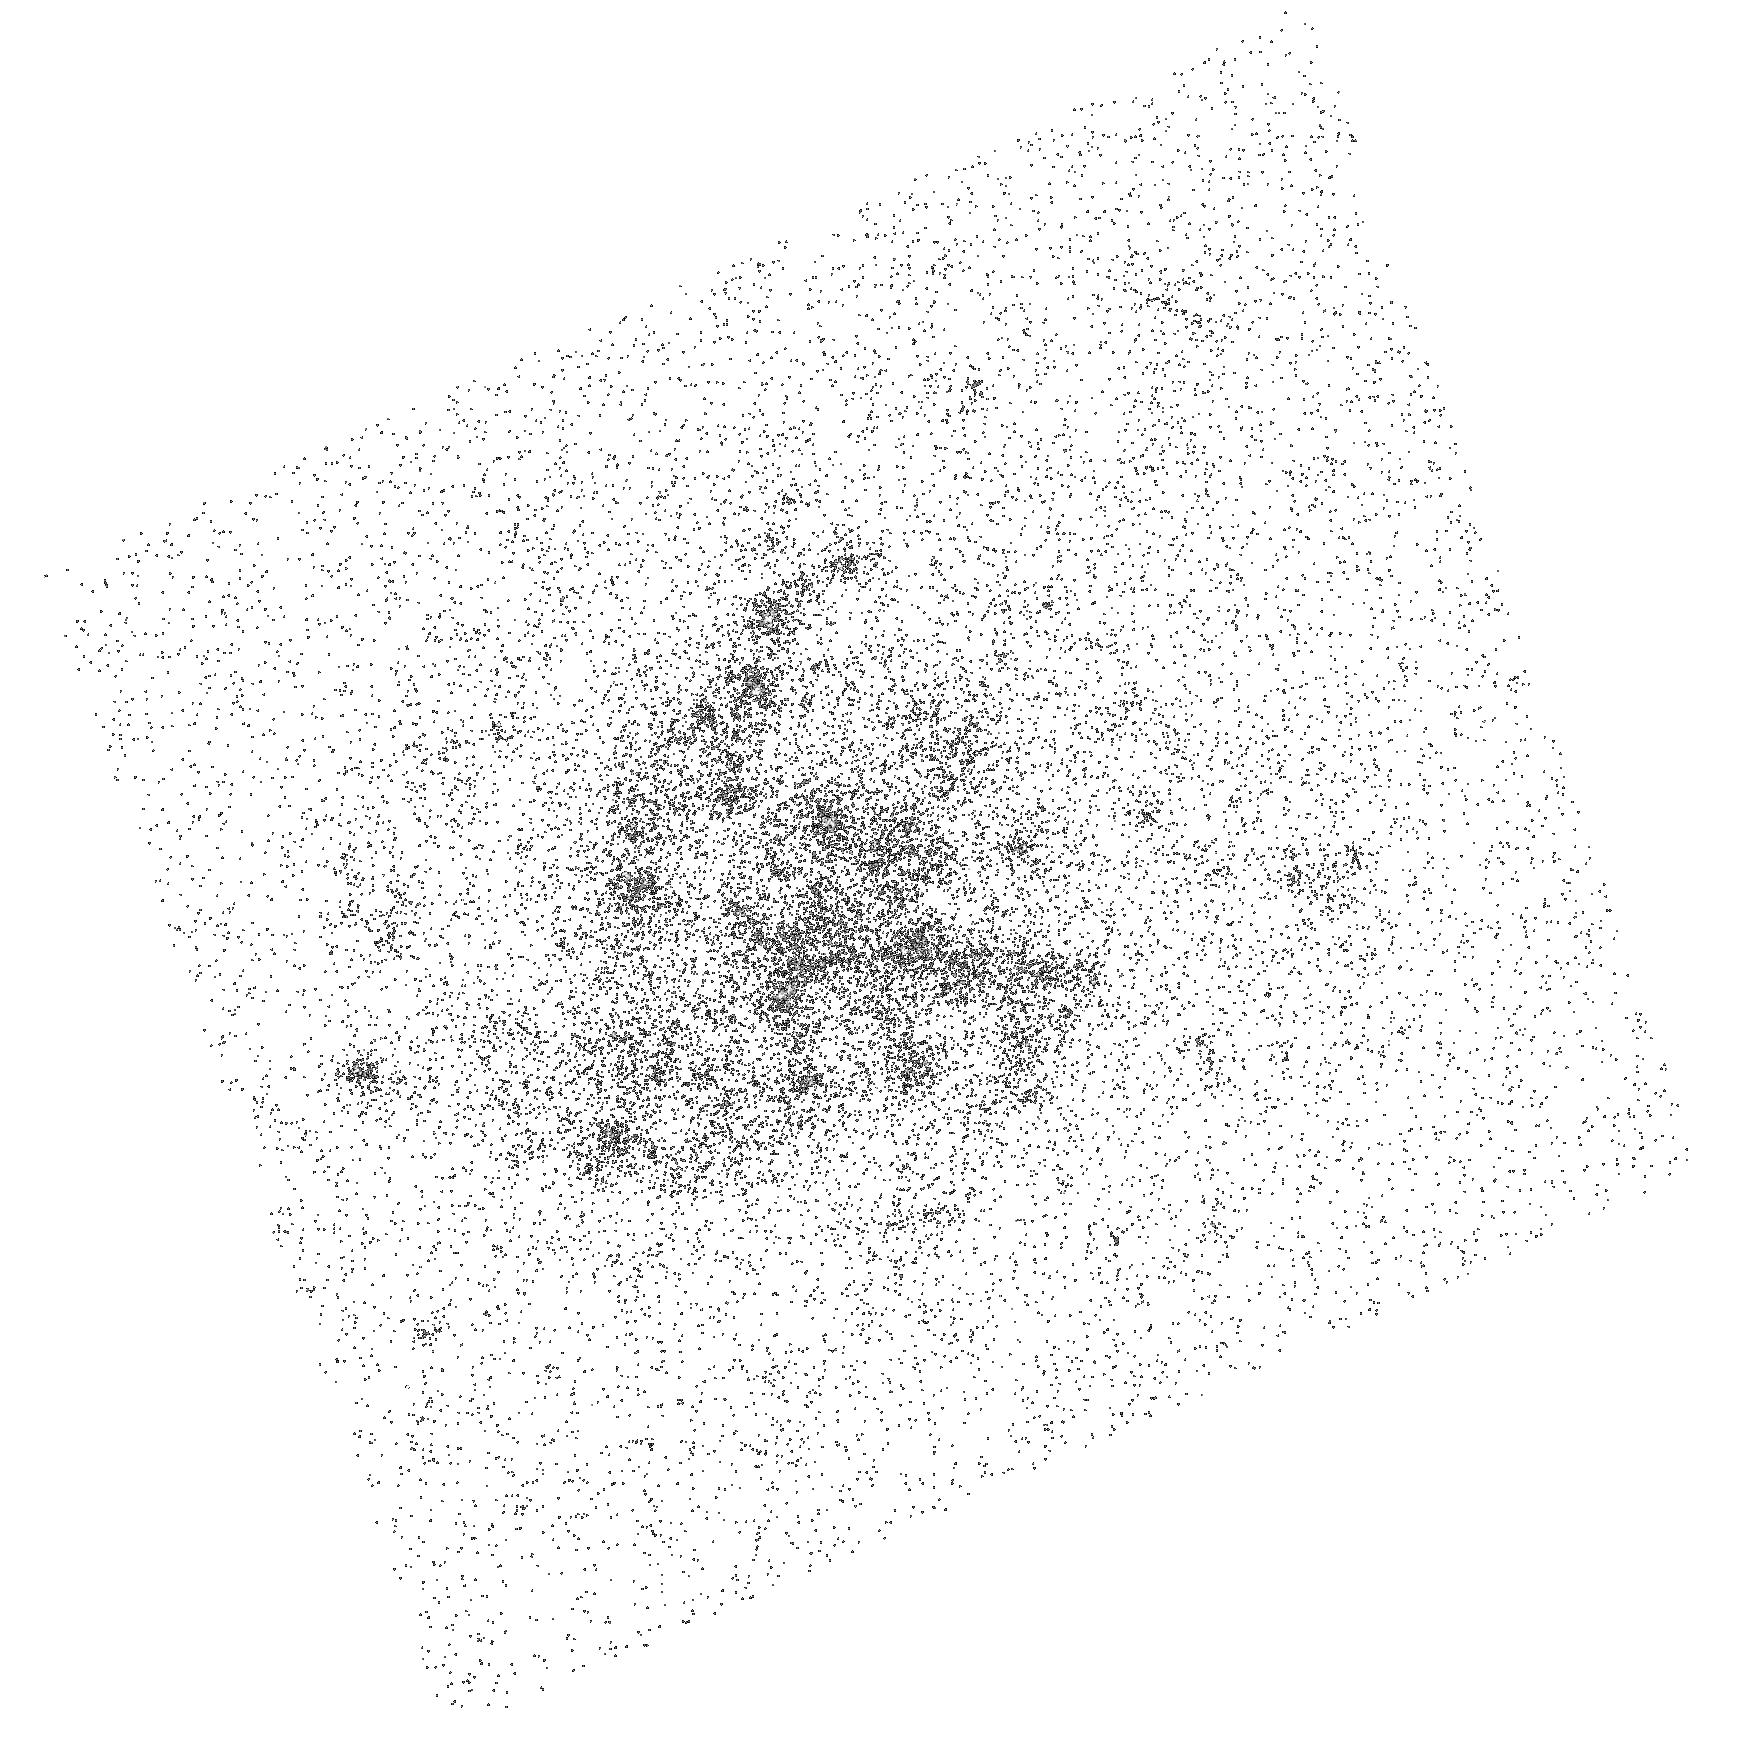
Target: SDSSCGB-46589.1. Instrument: ACS/SBC. Filter: F125LP. Exposure: 10 min. Observation ID: hst_14694_03_acs_sbc_f125lp_jd6403

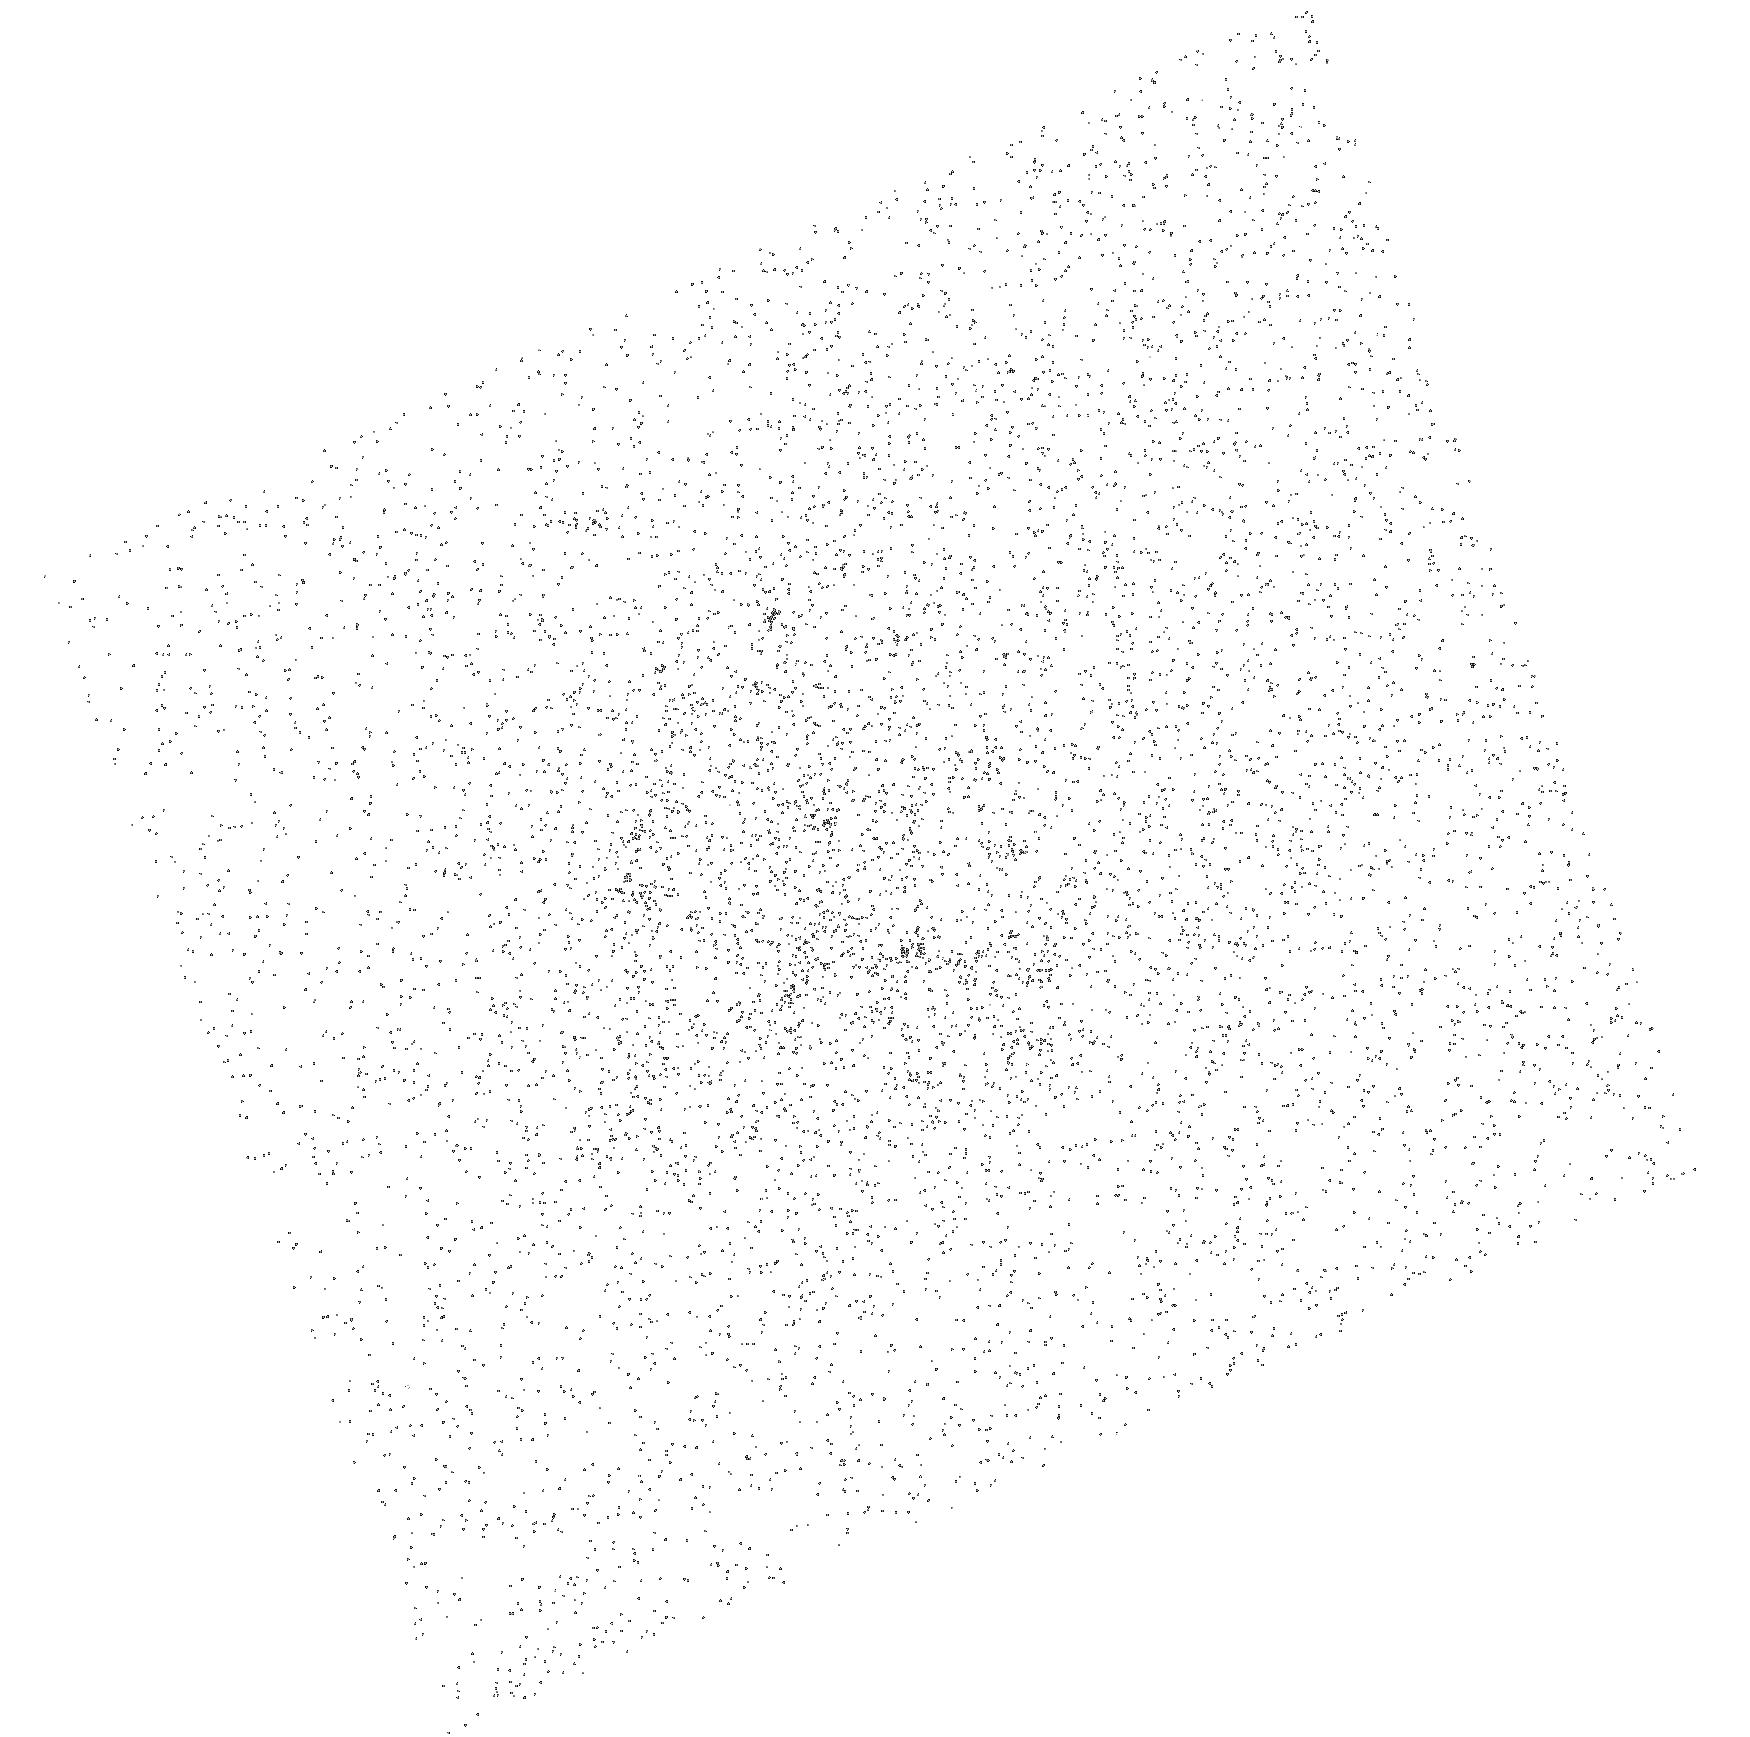
Target: SDSSCGB-46589.1. Instrument: ACS/SBC. Filter: F165LP. Exposure: 10 min. Observation ID: hst_14694_03_acs_sbc_f165lp_jd6403

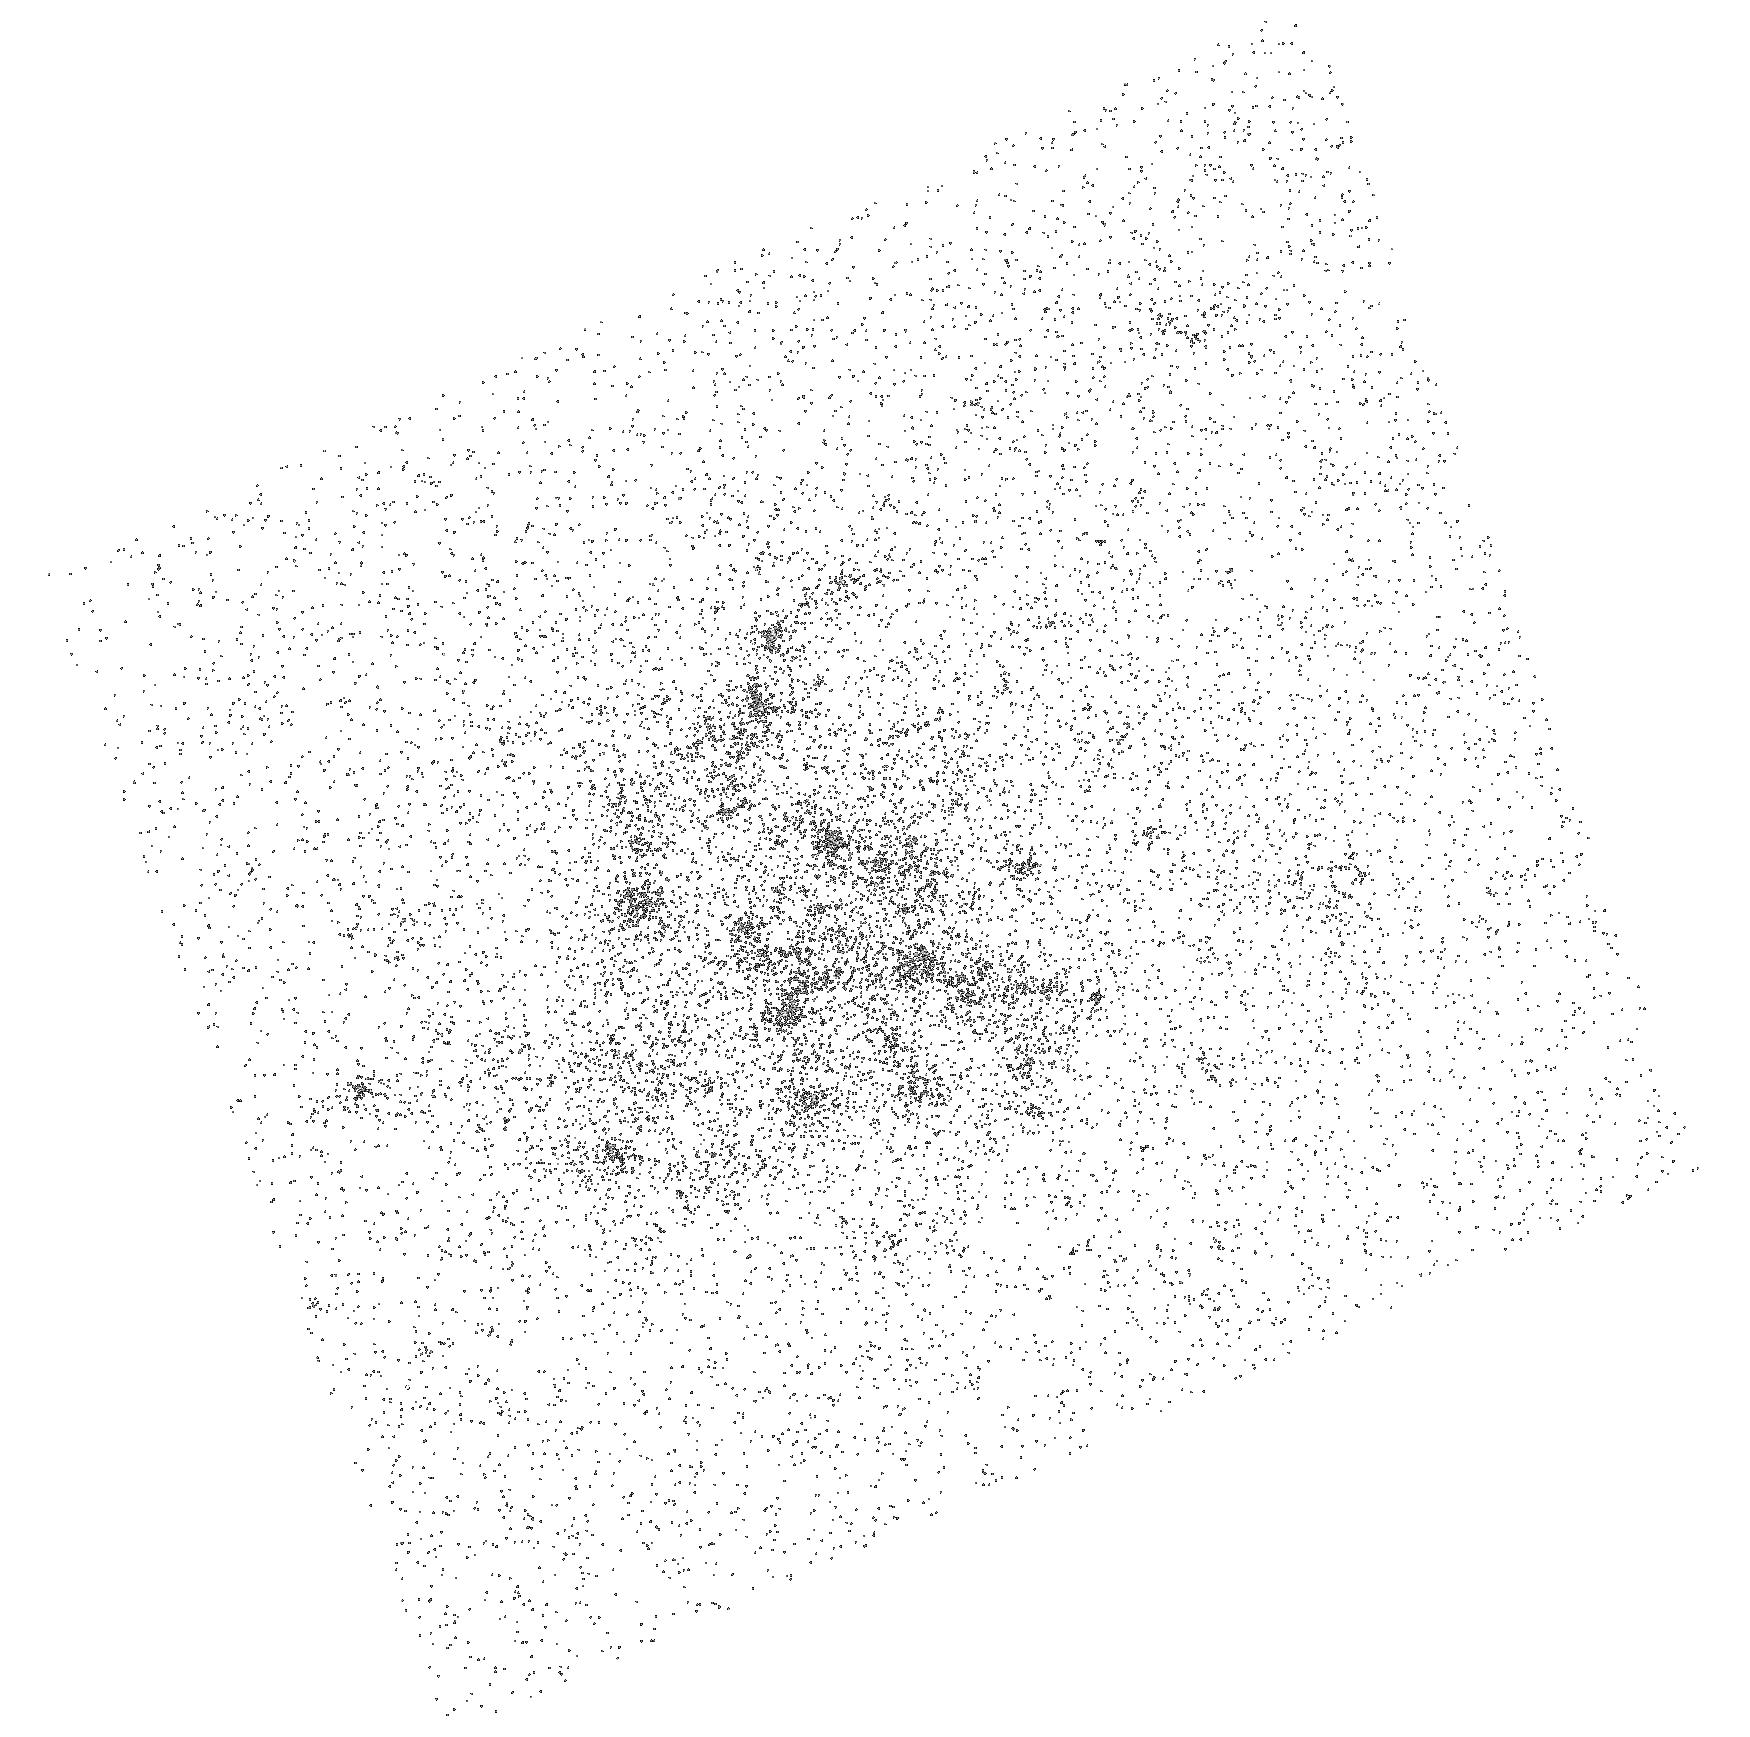
Target: SDSSCGB-46589.1. Instrument: ACS/SBC. Filter: F140LP. Exposure: 10 min. Observation ID: hst_14694_01_acs_sbc_f140lp_jd6401

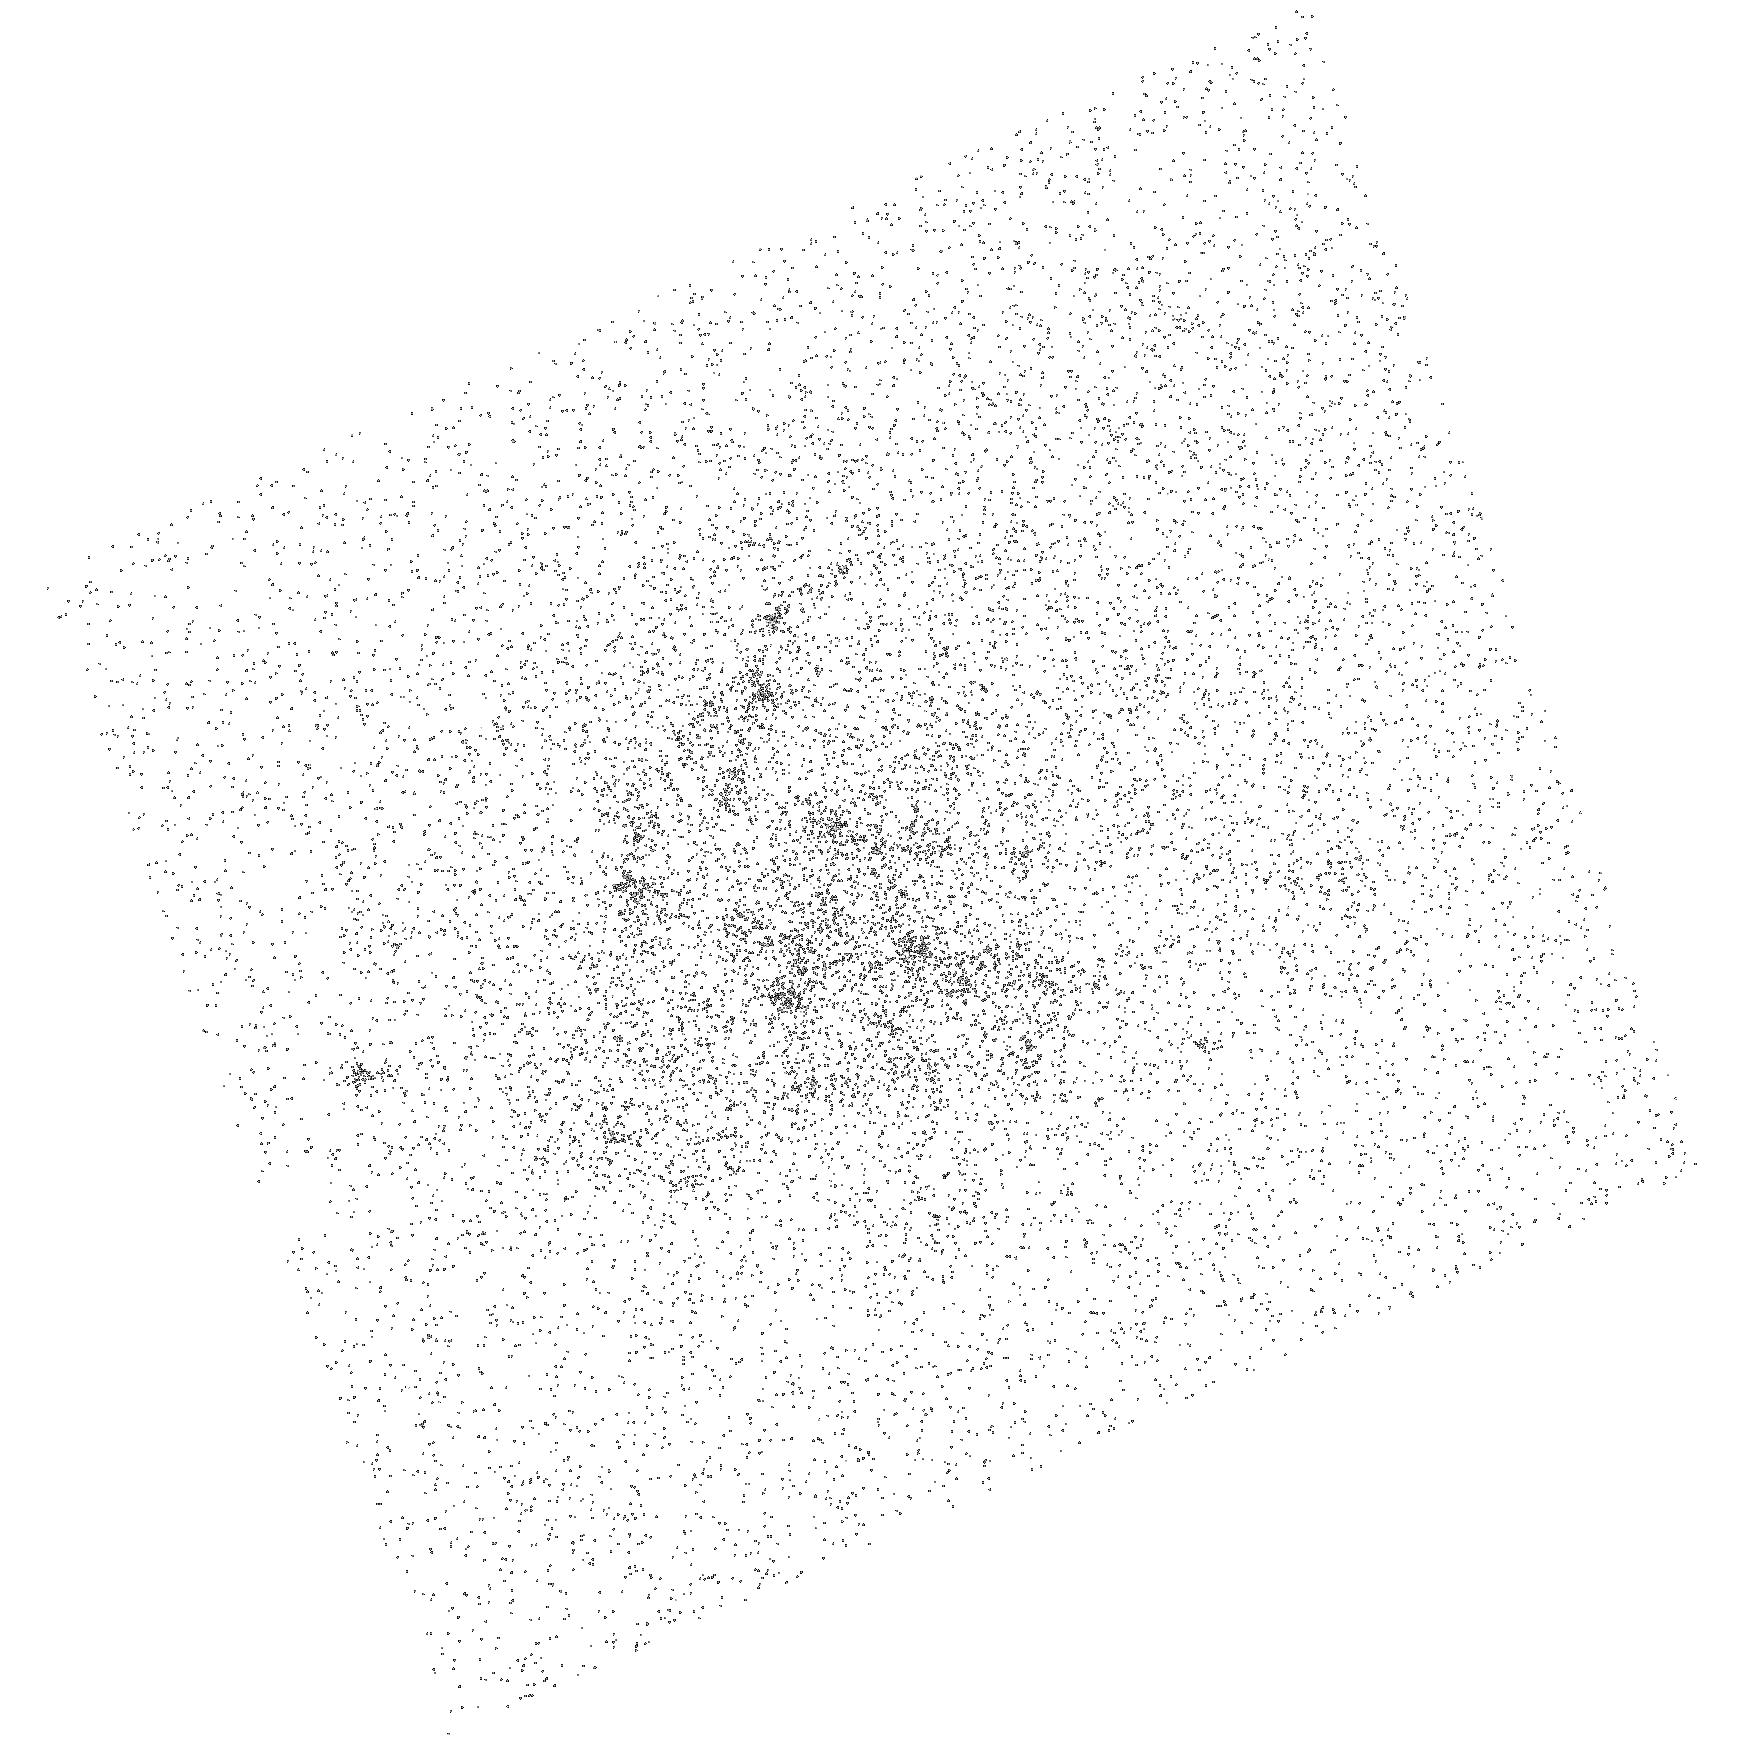
Target: SDSSCGB-46589.1. Instrument: ACS/SBC. Filter: F150LP. Exposure: 10 min. Observation ID: hst_14694_03_acs_sbc_f150lp_jd6403

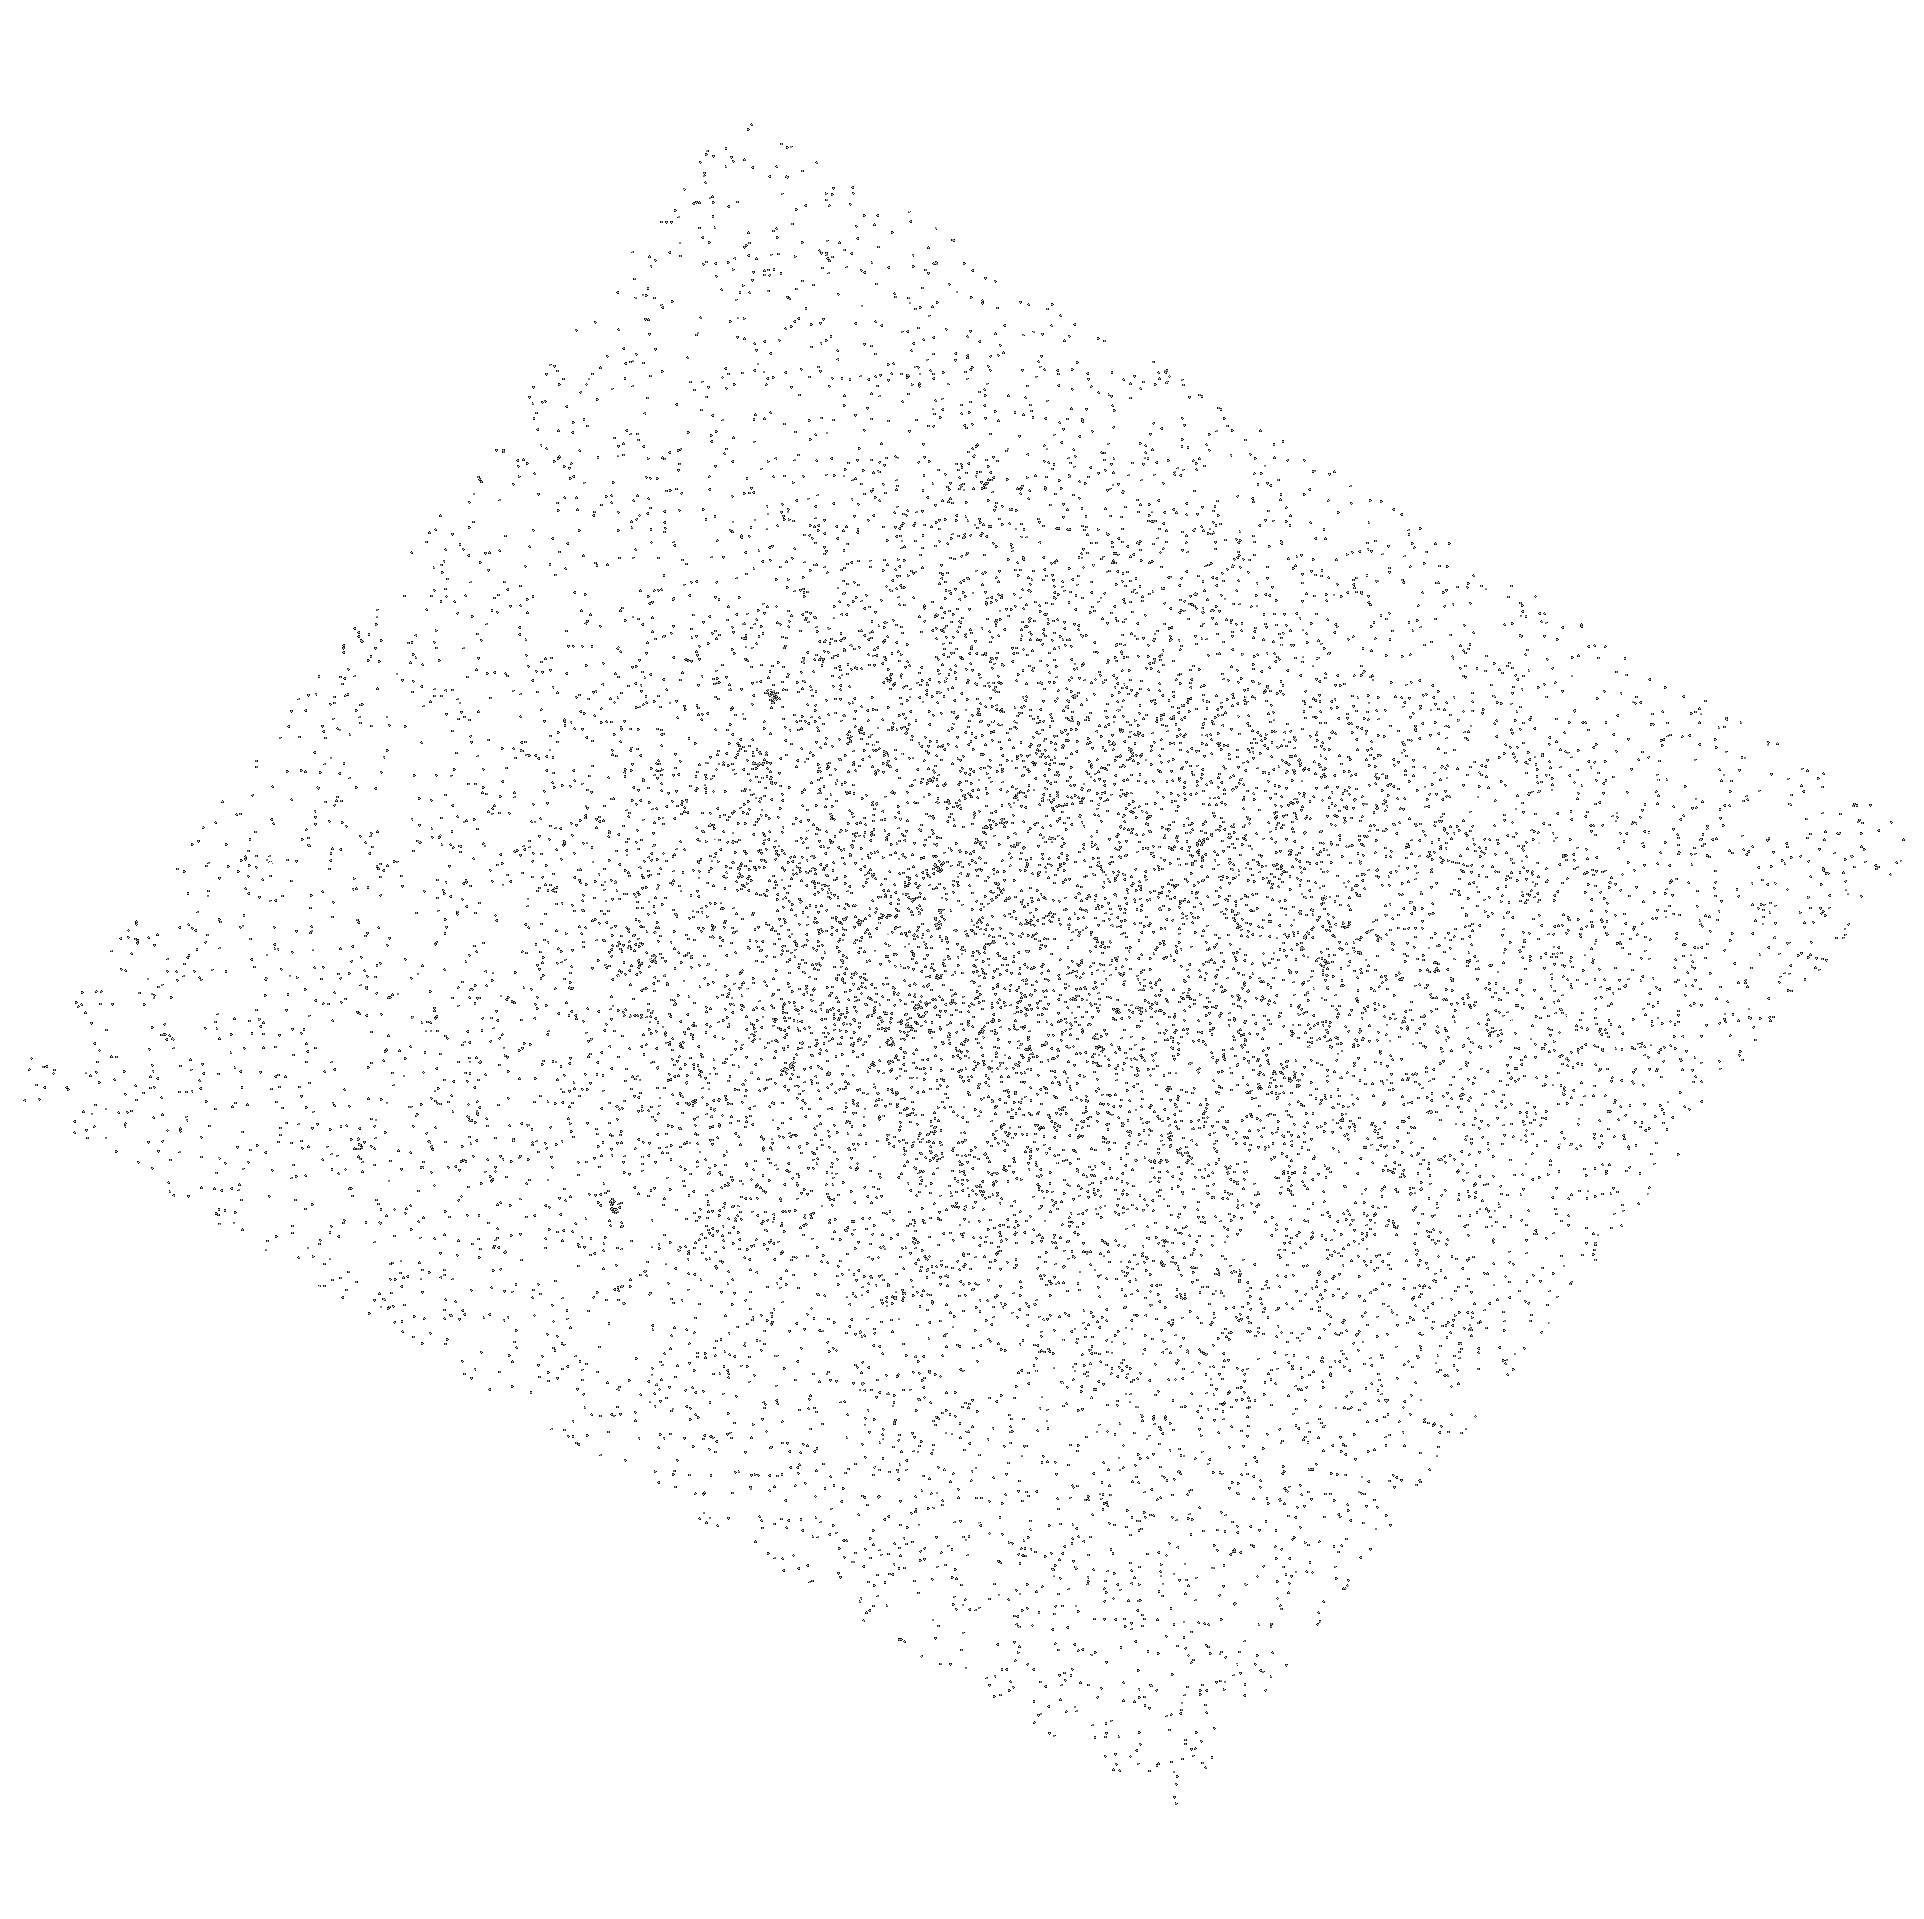
Target: SDSSCGB-46589.1. Instrument: ACS/SBC. Filter: F165LP. Exposure: 10 min. Observation ID: hst_14694_02_acs_sbc_f165lp_jd6402

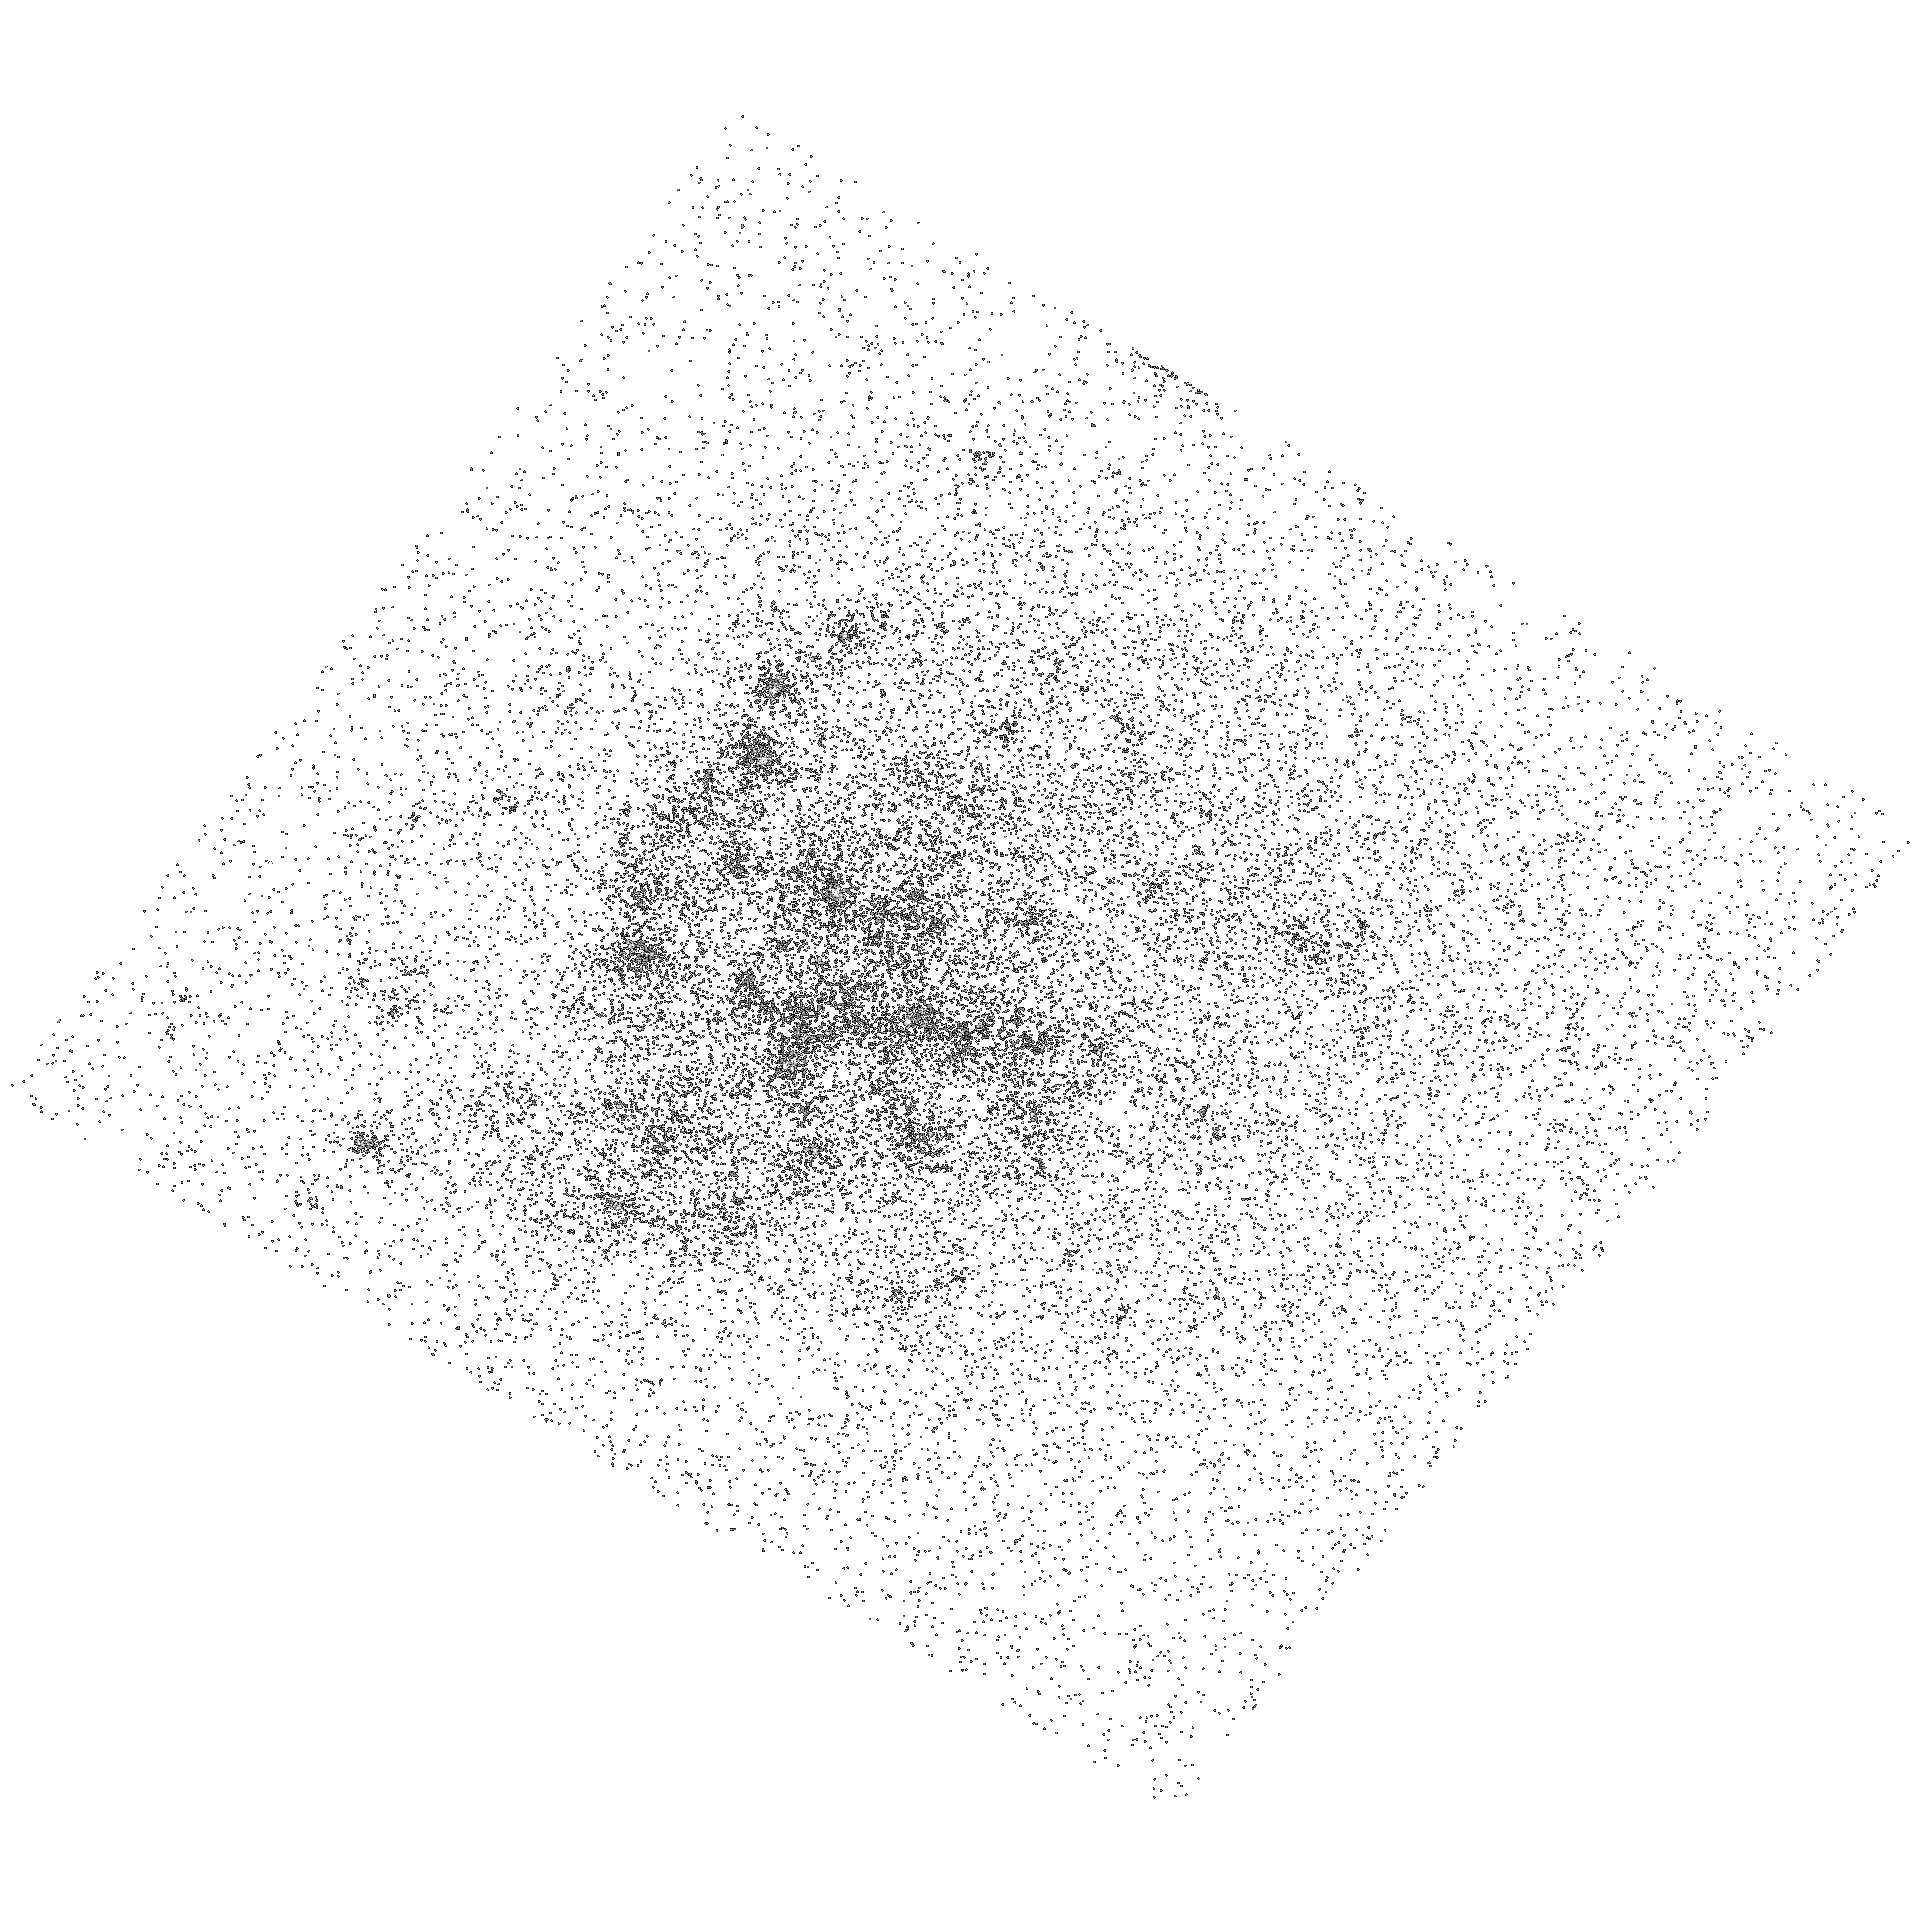
Target: SDSSCGB-46589.1. Instrument: ACS/SBC. Filter: F125LP. Exposure: 10 min. Observation ID: hst_14694_02_acs_sbc_f125lp_jd6402

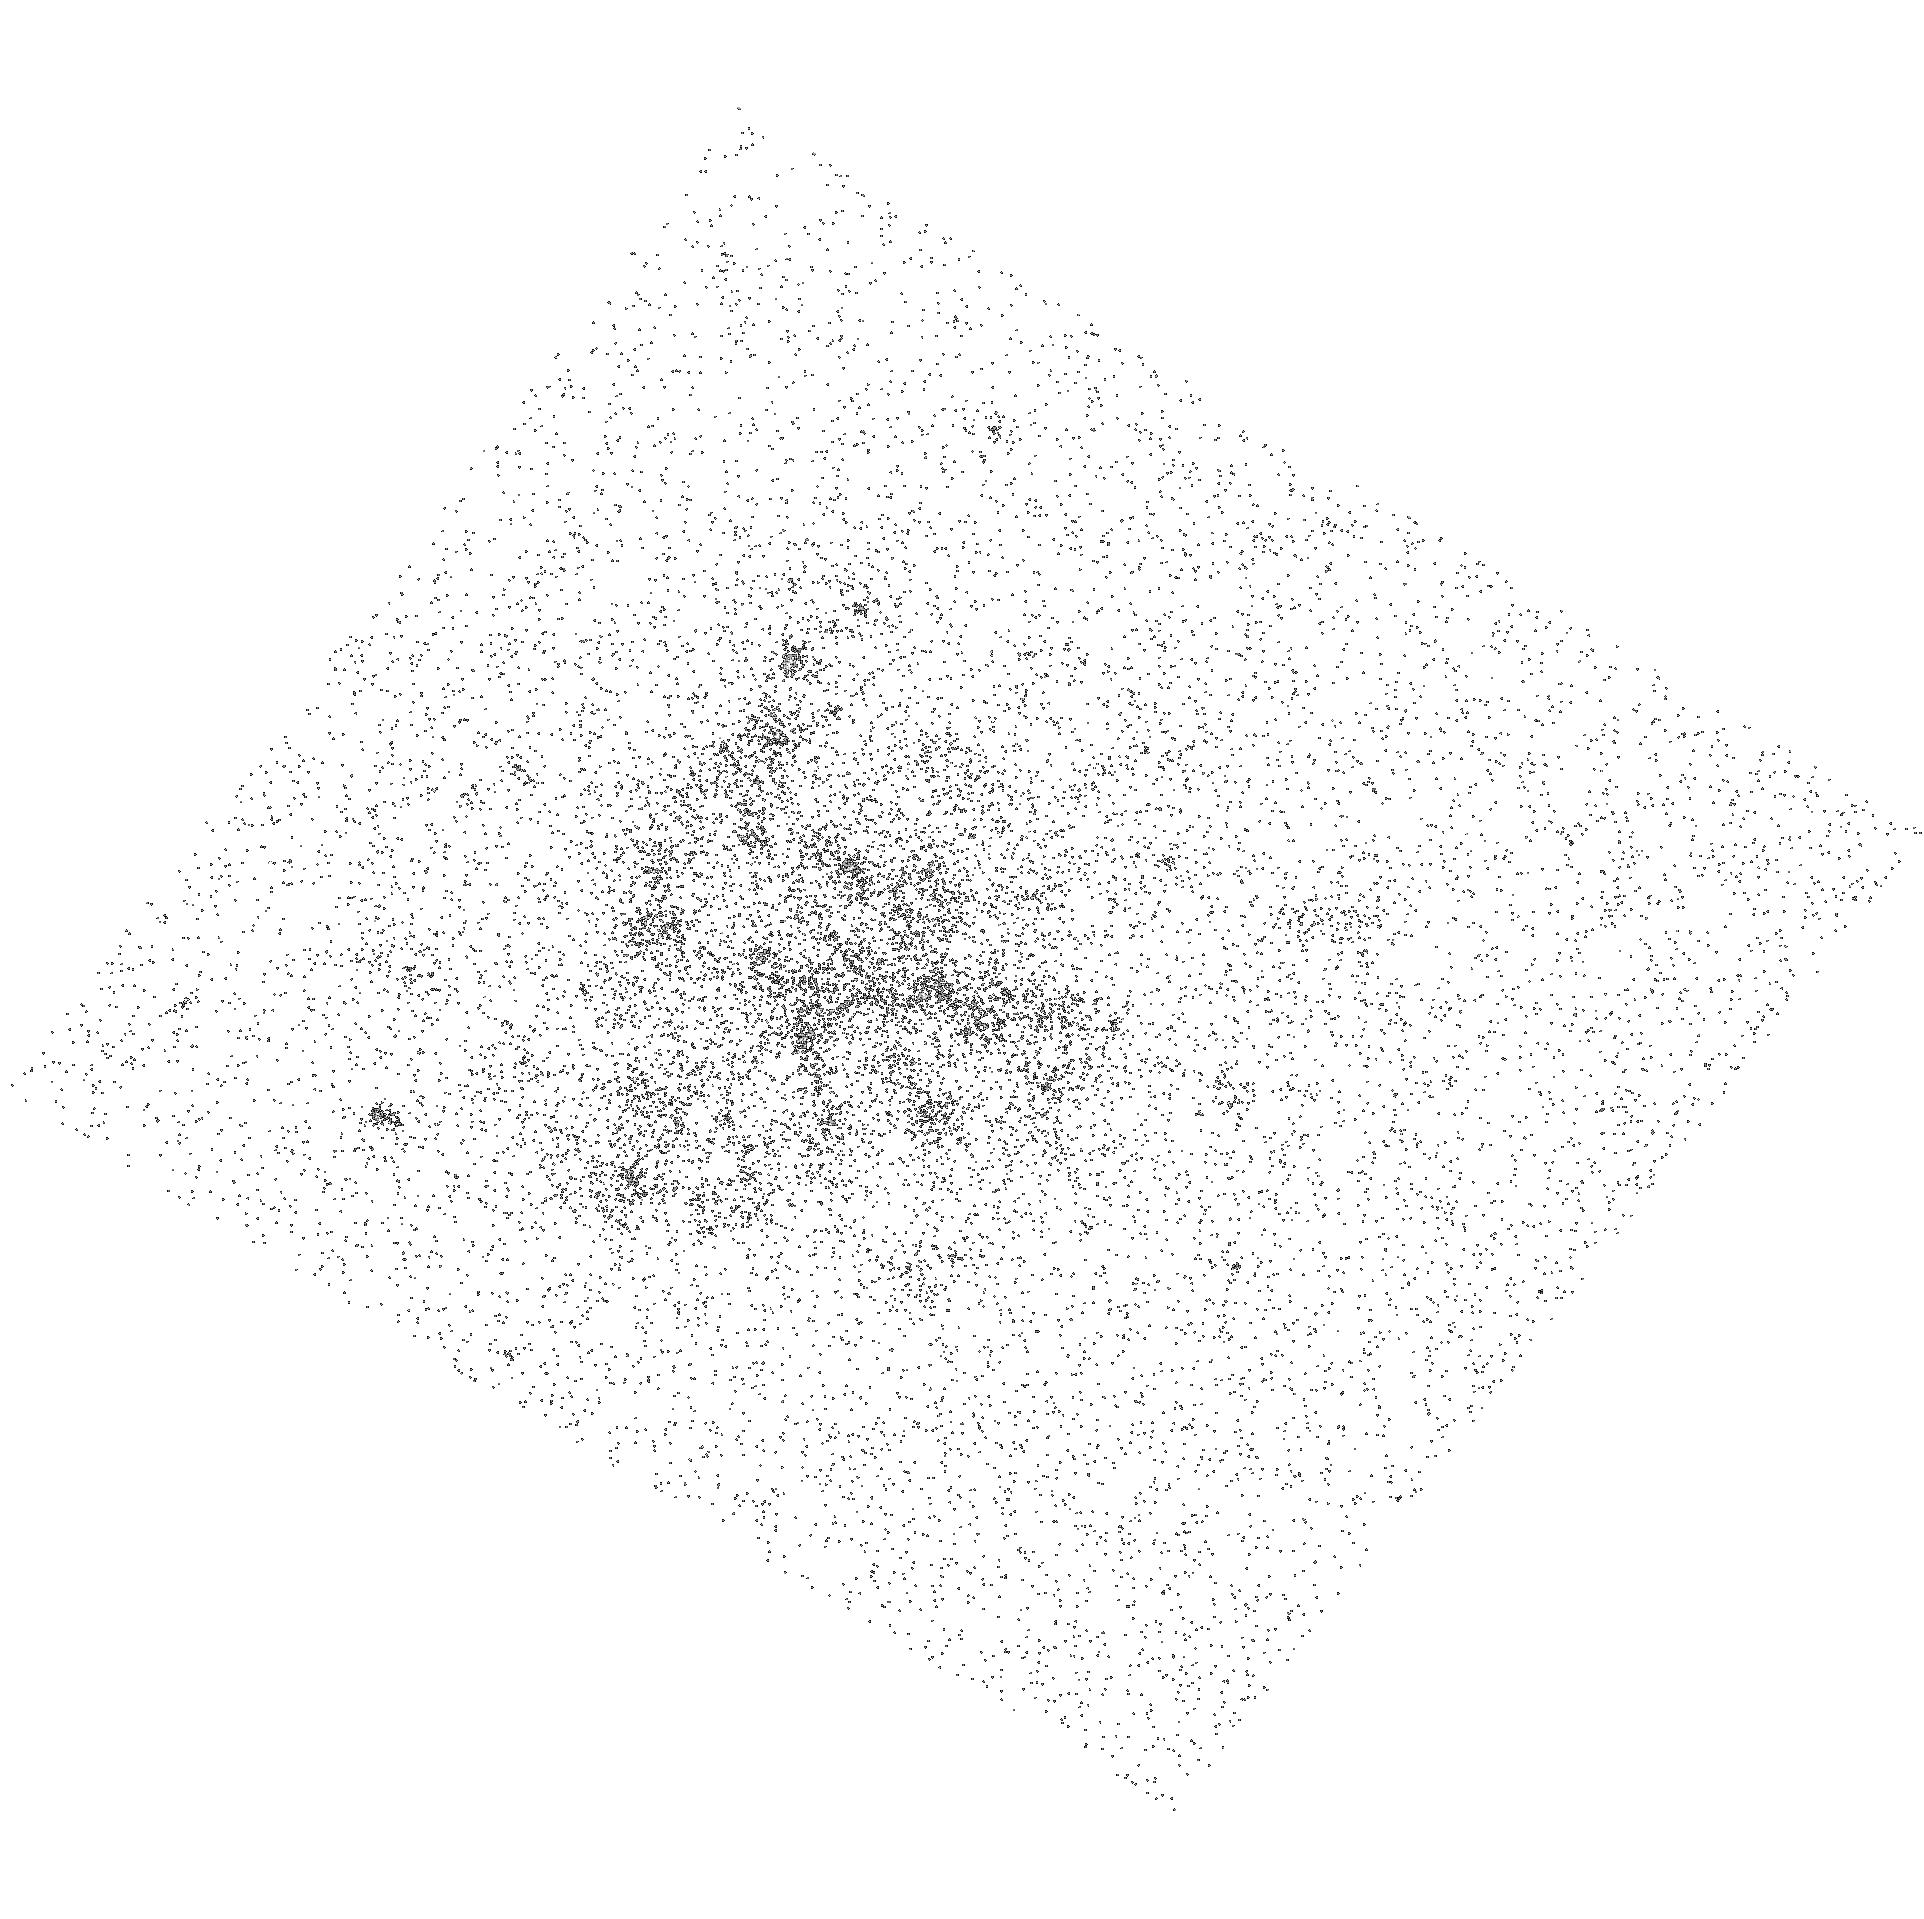
Target: SDSSCGB-46589.1. Instrument: ACS/SBC. Filter: F140LP. Exposure: 10 min. Observation ID: hst_14694_04_acs_sbc_f140lp_jd6404

SDSSCGB-46589.1 -- a Lyman Alpha Blob at Low Redshift? (PI: McCandliss, Stephan Robert)

We seek to determine whether SDSSCGB-46589.1 may be a Lyman alpha blob at a redshift of z = 0.273 or an extended UV disk galaxy. Lyman alpha blobs are typically found in abundance at redshift around 2 - 3, in strongly clustered environments. They are curious markers of large scale structure, devoid of continuum emission, with luminoities L(Lya) ~ 1e44 erg/s, and linear dimensions ~ 100 kpc. The exact mechanism(s) for excitation have not been conclusively identified, but several have been proposed, including excitation from cold accretion streams, resonance scattering from nearby sources, supernovae or stellar driven outflows, etc. They are anticipated to be rare at low redshift, with the nearest one ever found residing at z =1. If confirmed by the observations proposed here, then this would be the lowest redshift Lyman alpha blob ever found. It would then offer the opportunity to fully examine its location within the cluster environment, wherein high spatial and spectral resolution observations could be brought-to-bear, with the ultimate goal of determining the excitation mechanism for these enigmatic objects. Our preliminary goal for this proposal is to search for embedded continuum emitting sources, and to confirm or deny the Lyman alpha blob or extended UV disk nature of this object through the use of far-UV imaging and slitless spectroscopy.